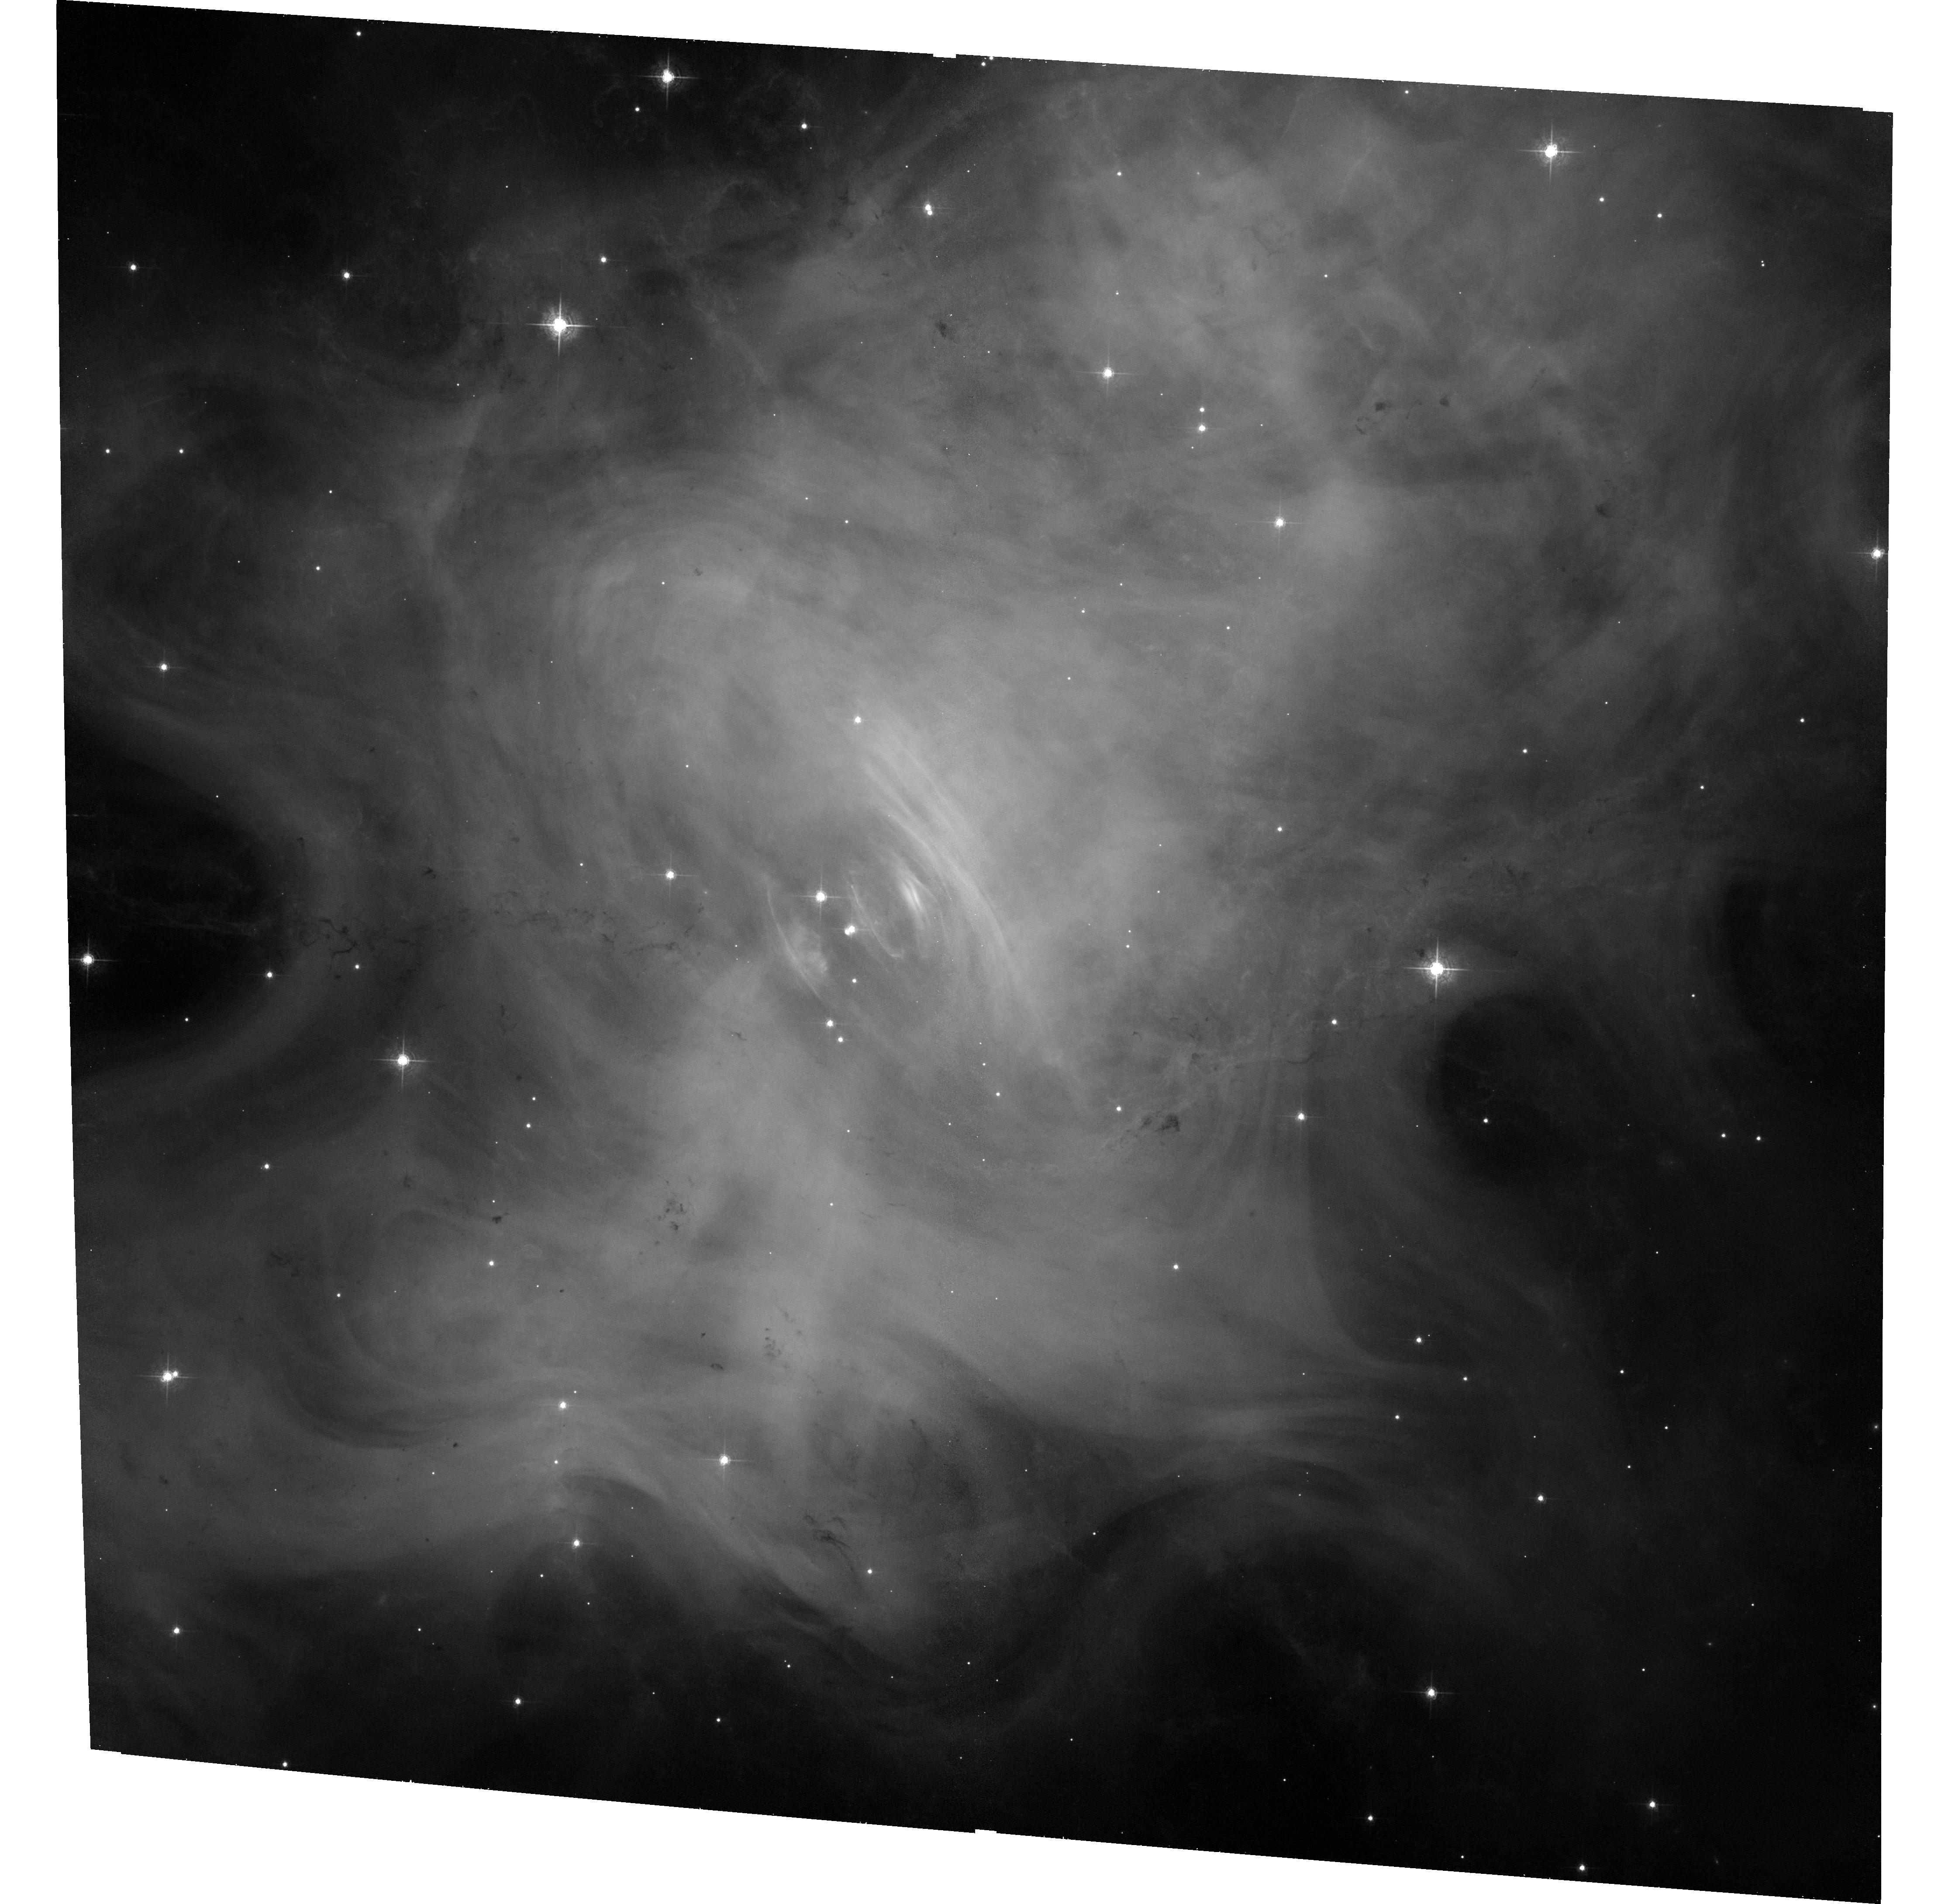
Target: CRAB-NEBULA
Instrument: ACS/WFC
Filter: F550M
Exposure: 33 min
Observation ID: hst_14329_03_acs_wfc_f550m_jczl03

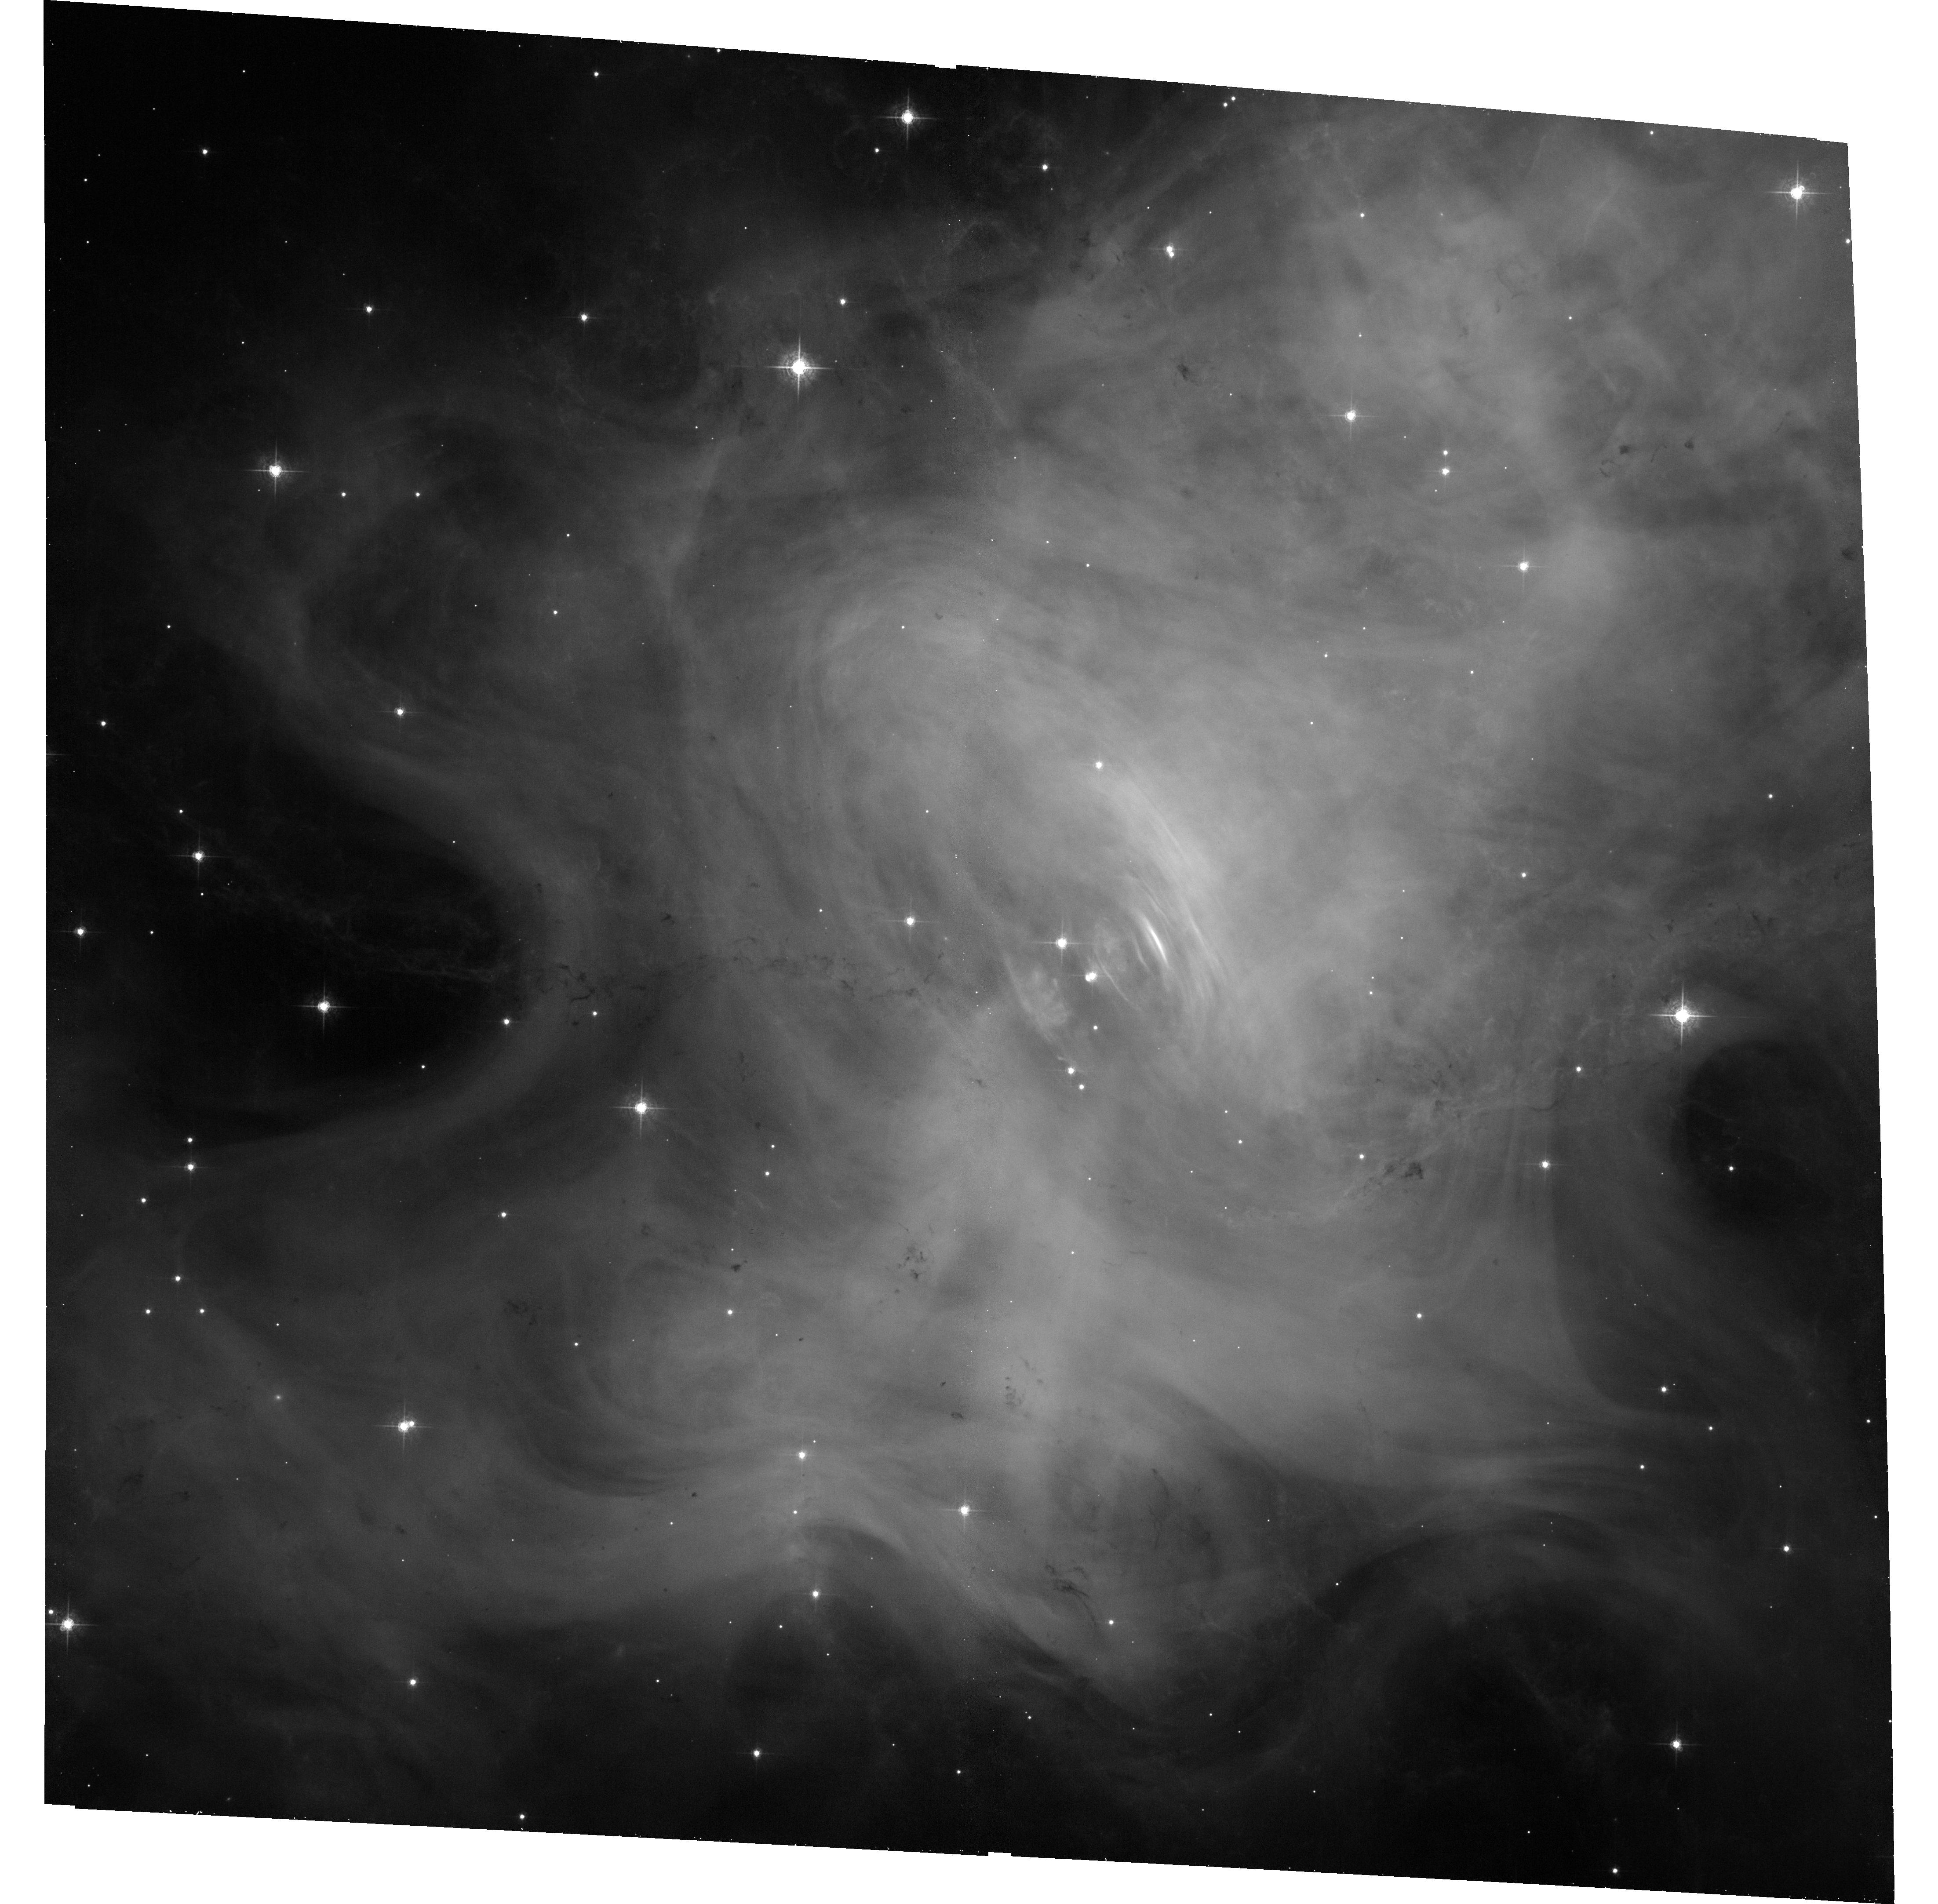
Target: CRAB-NEBULA
Instrument: ACS/WFC
Filter: F550M
Exposure: 33 min
Observation ID: hst_14329_01_acs_wfc_f550m_jczl01

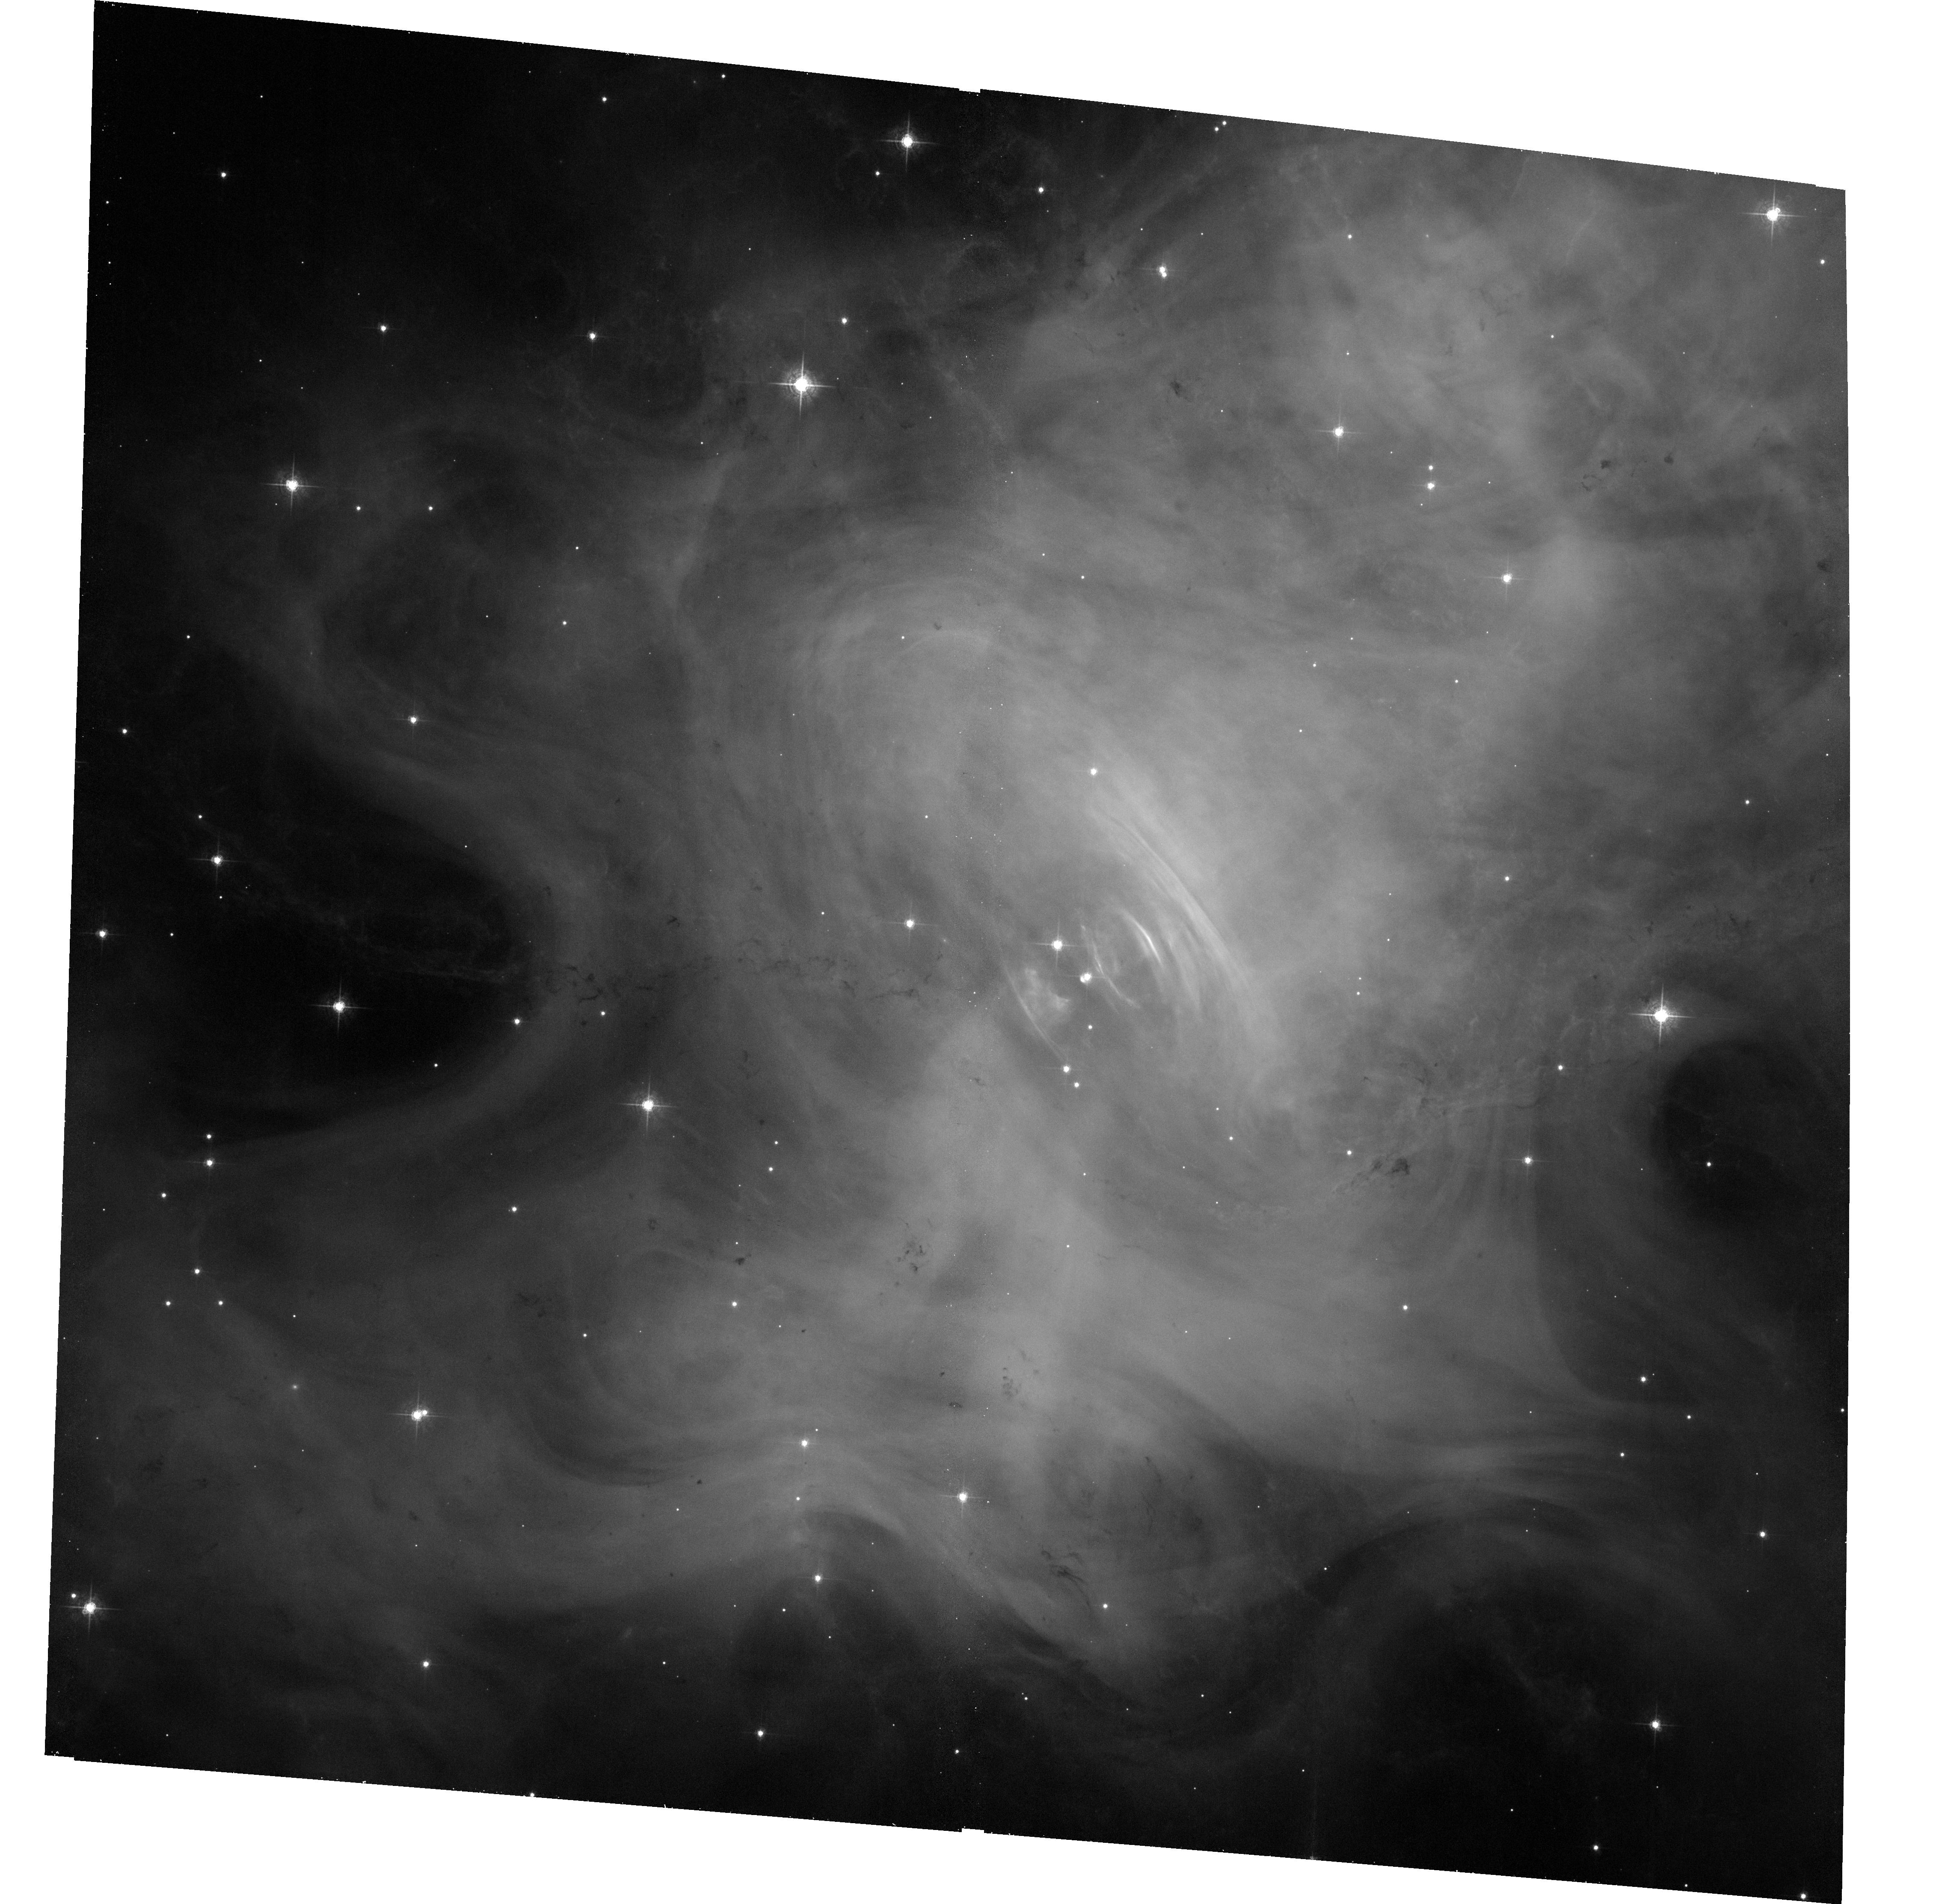
Target: CRAB-NEBULA
Instrument: ACS/WFC
Filter: F550M
Exposure: 33 min
Observation ID: hst_14329_04_acs_wfc_f550m_jczl04

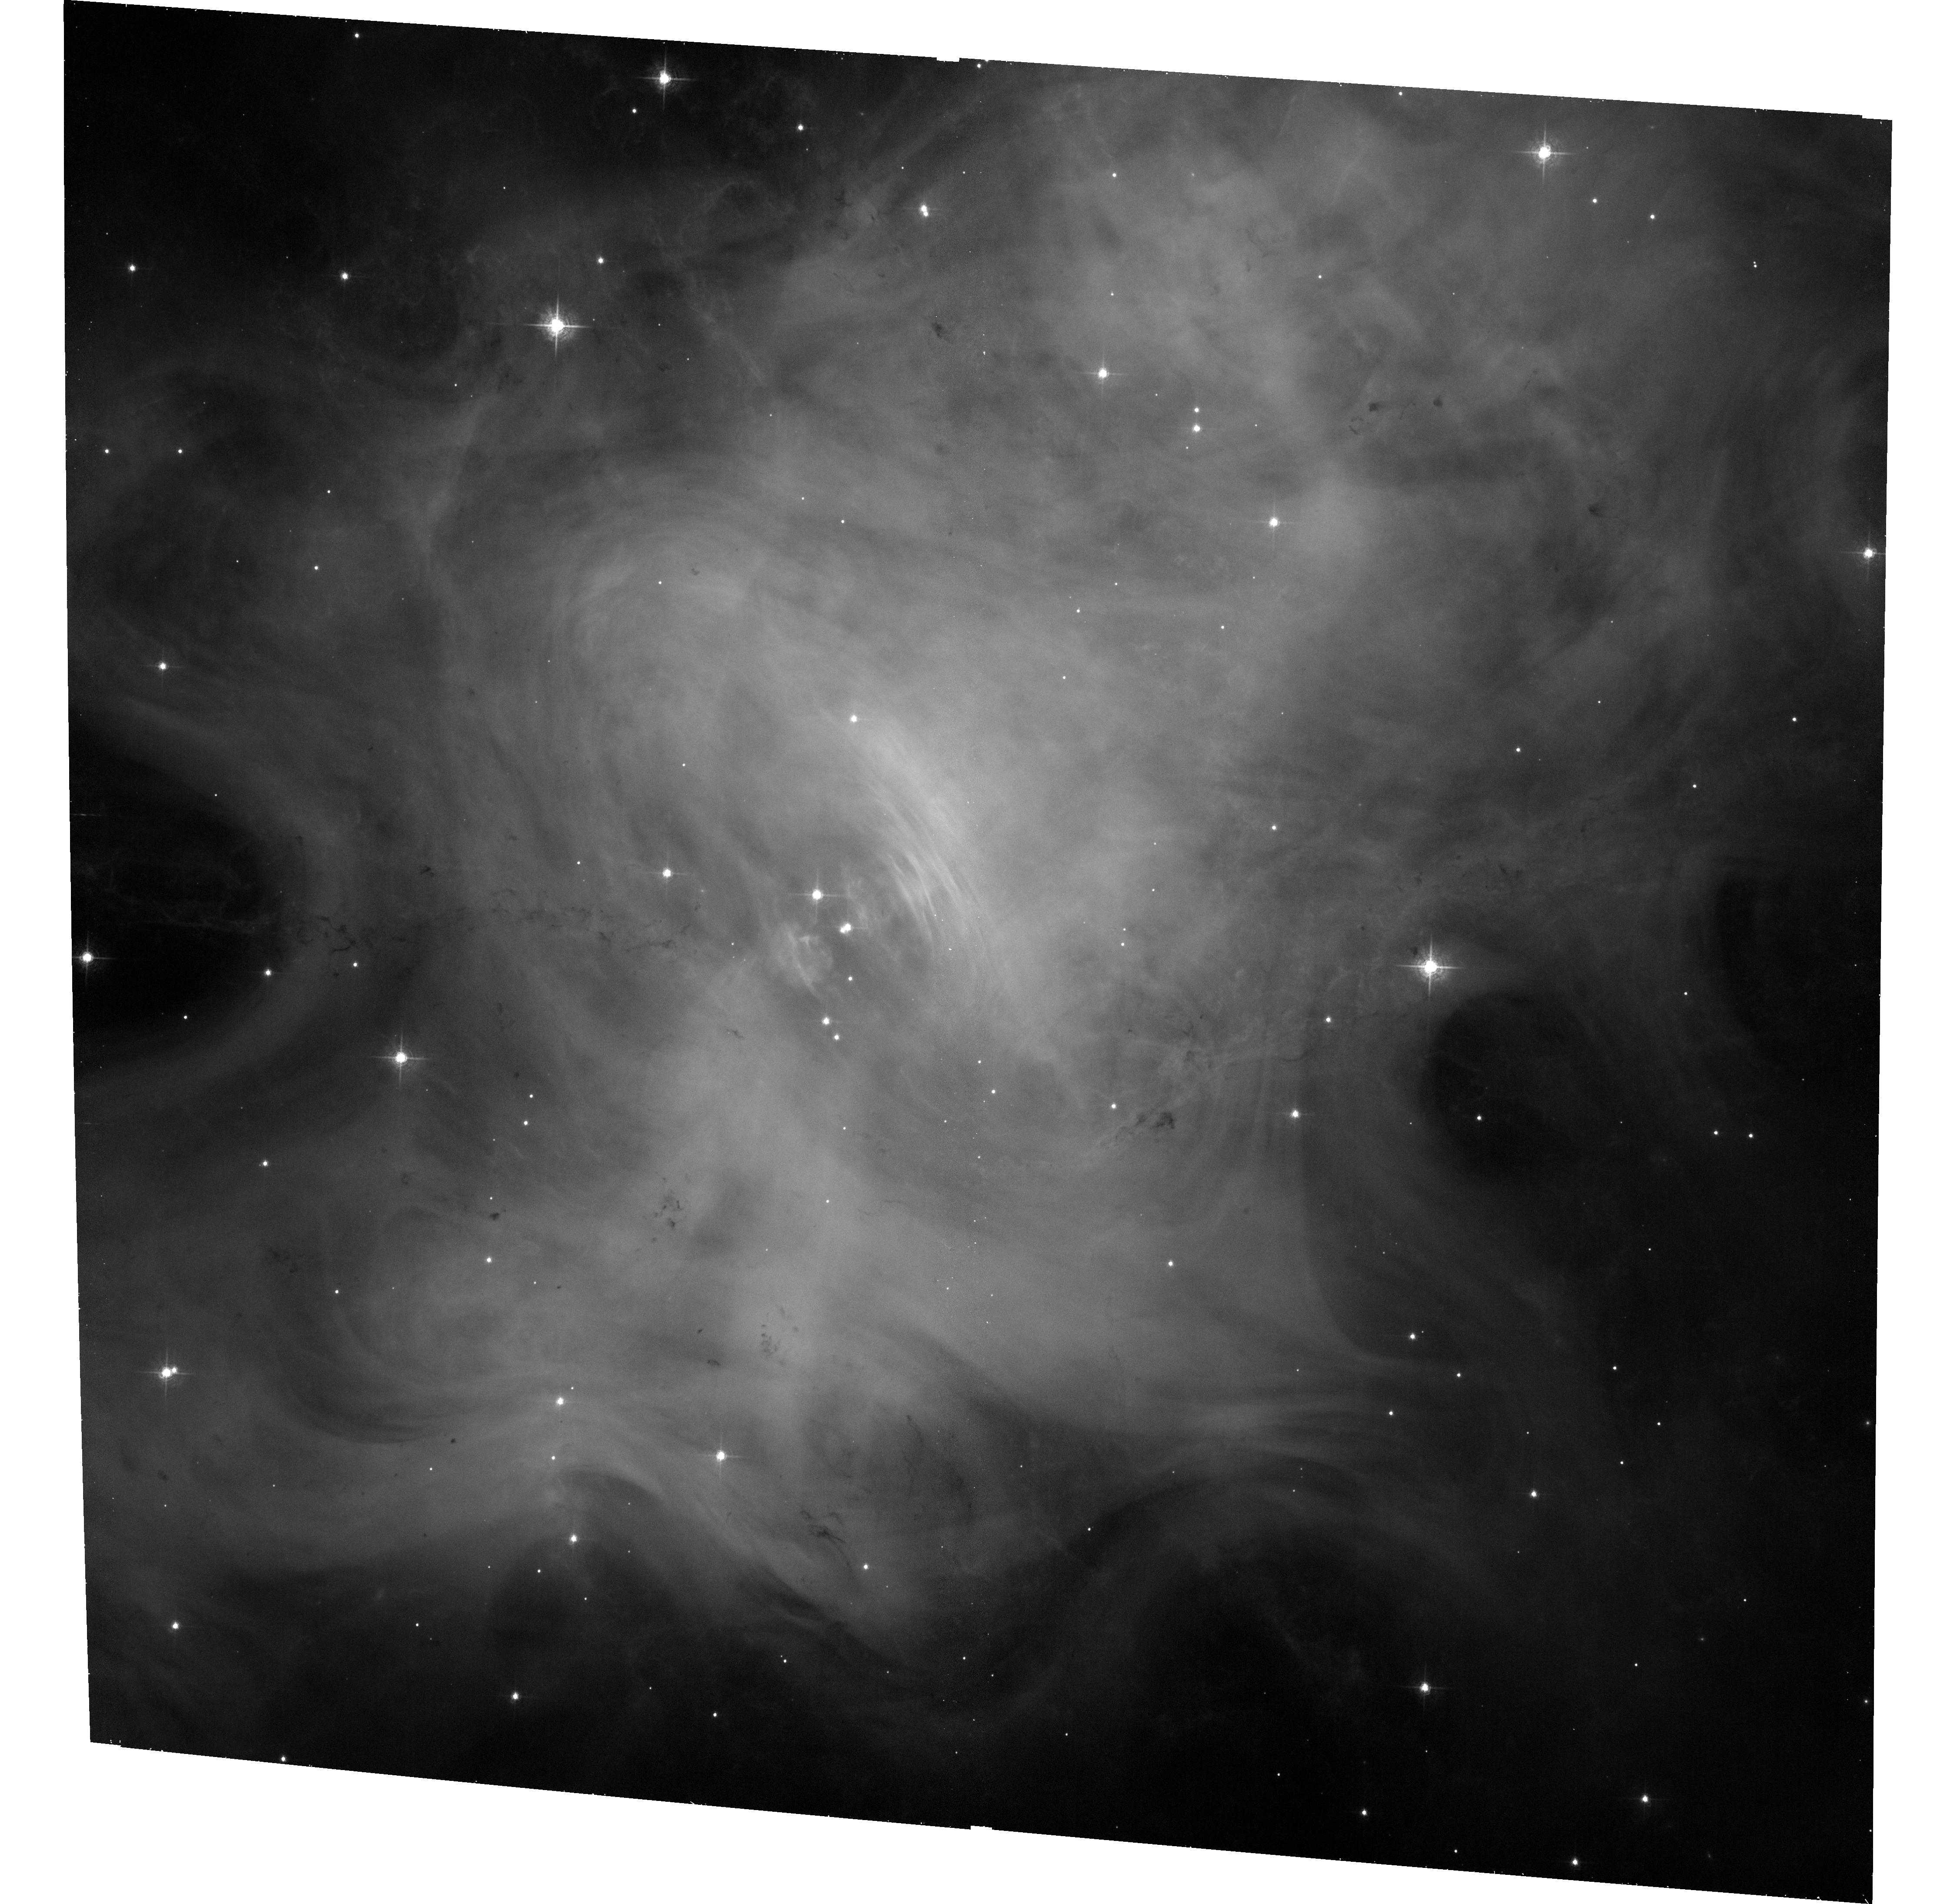
Target: CRAB-NEBULA
Instrument: ACS/WFC
Filter: F550M
Exposure: 33 min
Observation ID: hst_14329_02_acs_wfc_f550m_jczl02

Joint Chandra and HST Monitoring and Studies of the Crab Nebula (PI: Weisskopf, Martin C.)

The scientific purpose of this proposal is three-fold: (1) Continue to quantify and correlate the Crab s X-ray and optical, temporal and spatial variations, developing a legacy database for high-spatial-resolution studies of this astrophysical archetype; (2) identify and explore phenomena responsible for the recently discovered fact that the Crab is not a standard candle in hard X-rays; and (3) establish X-ray and optical baselines, to aid in determining the location and physics of the Crab s gamma-ray flares.